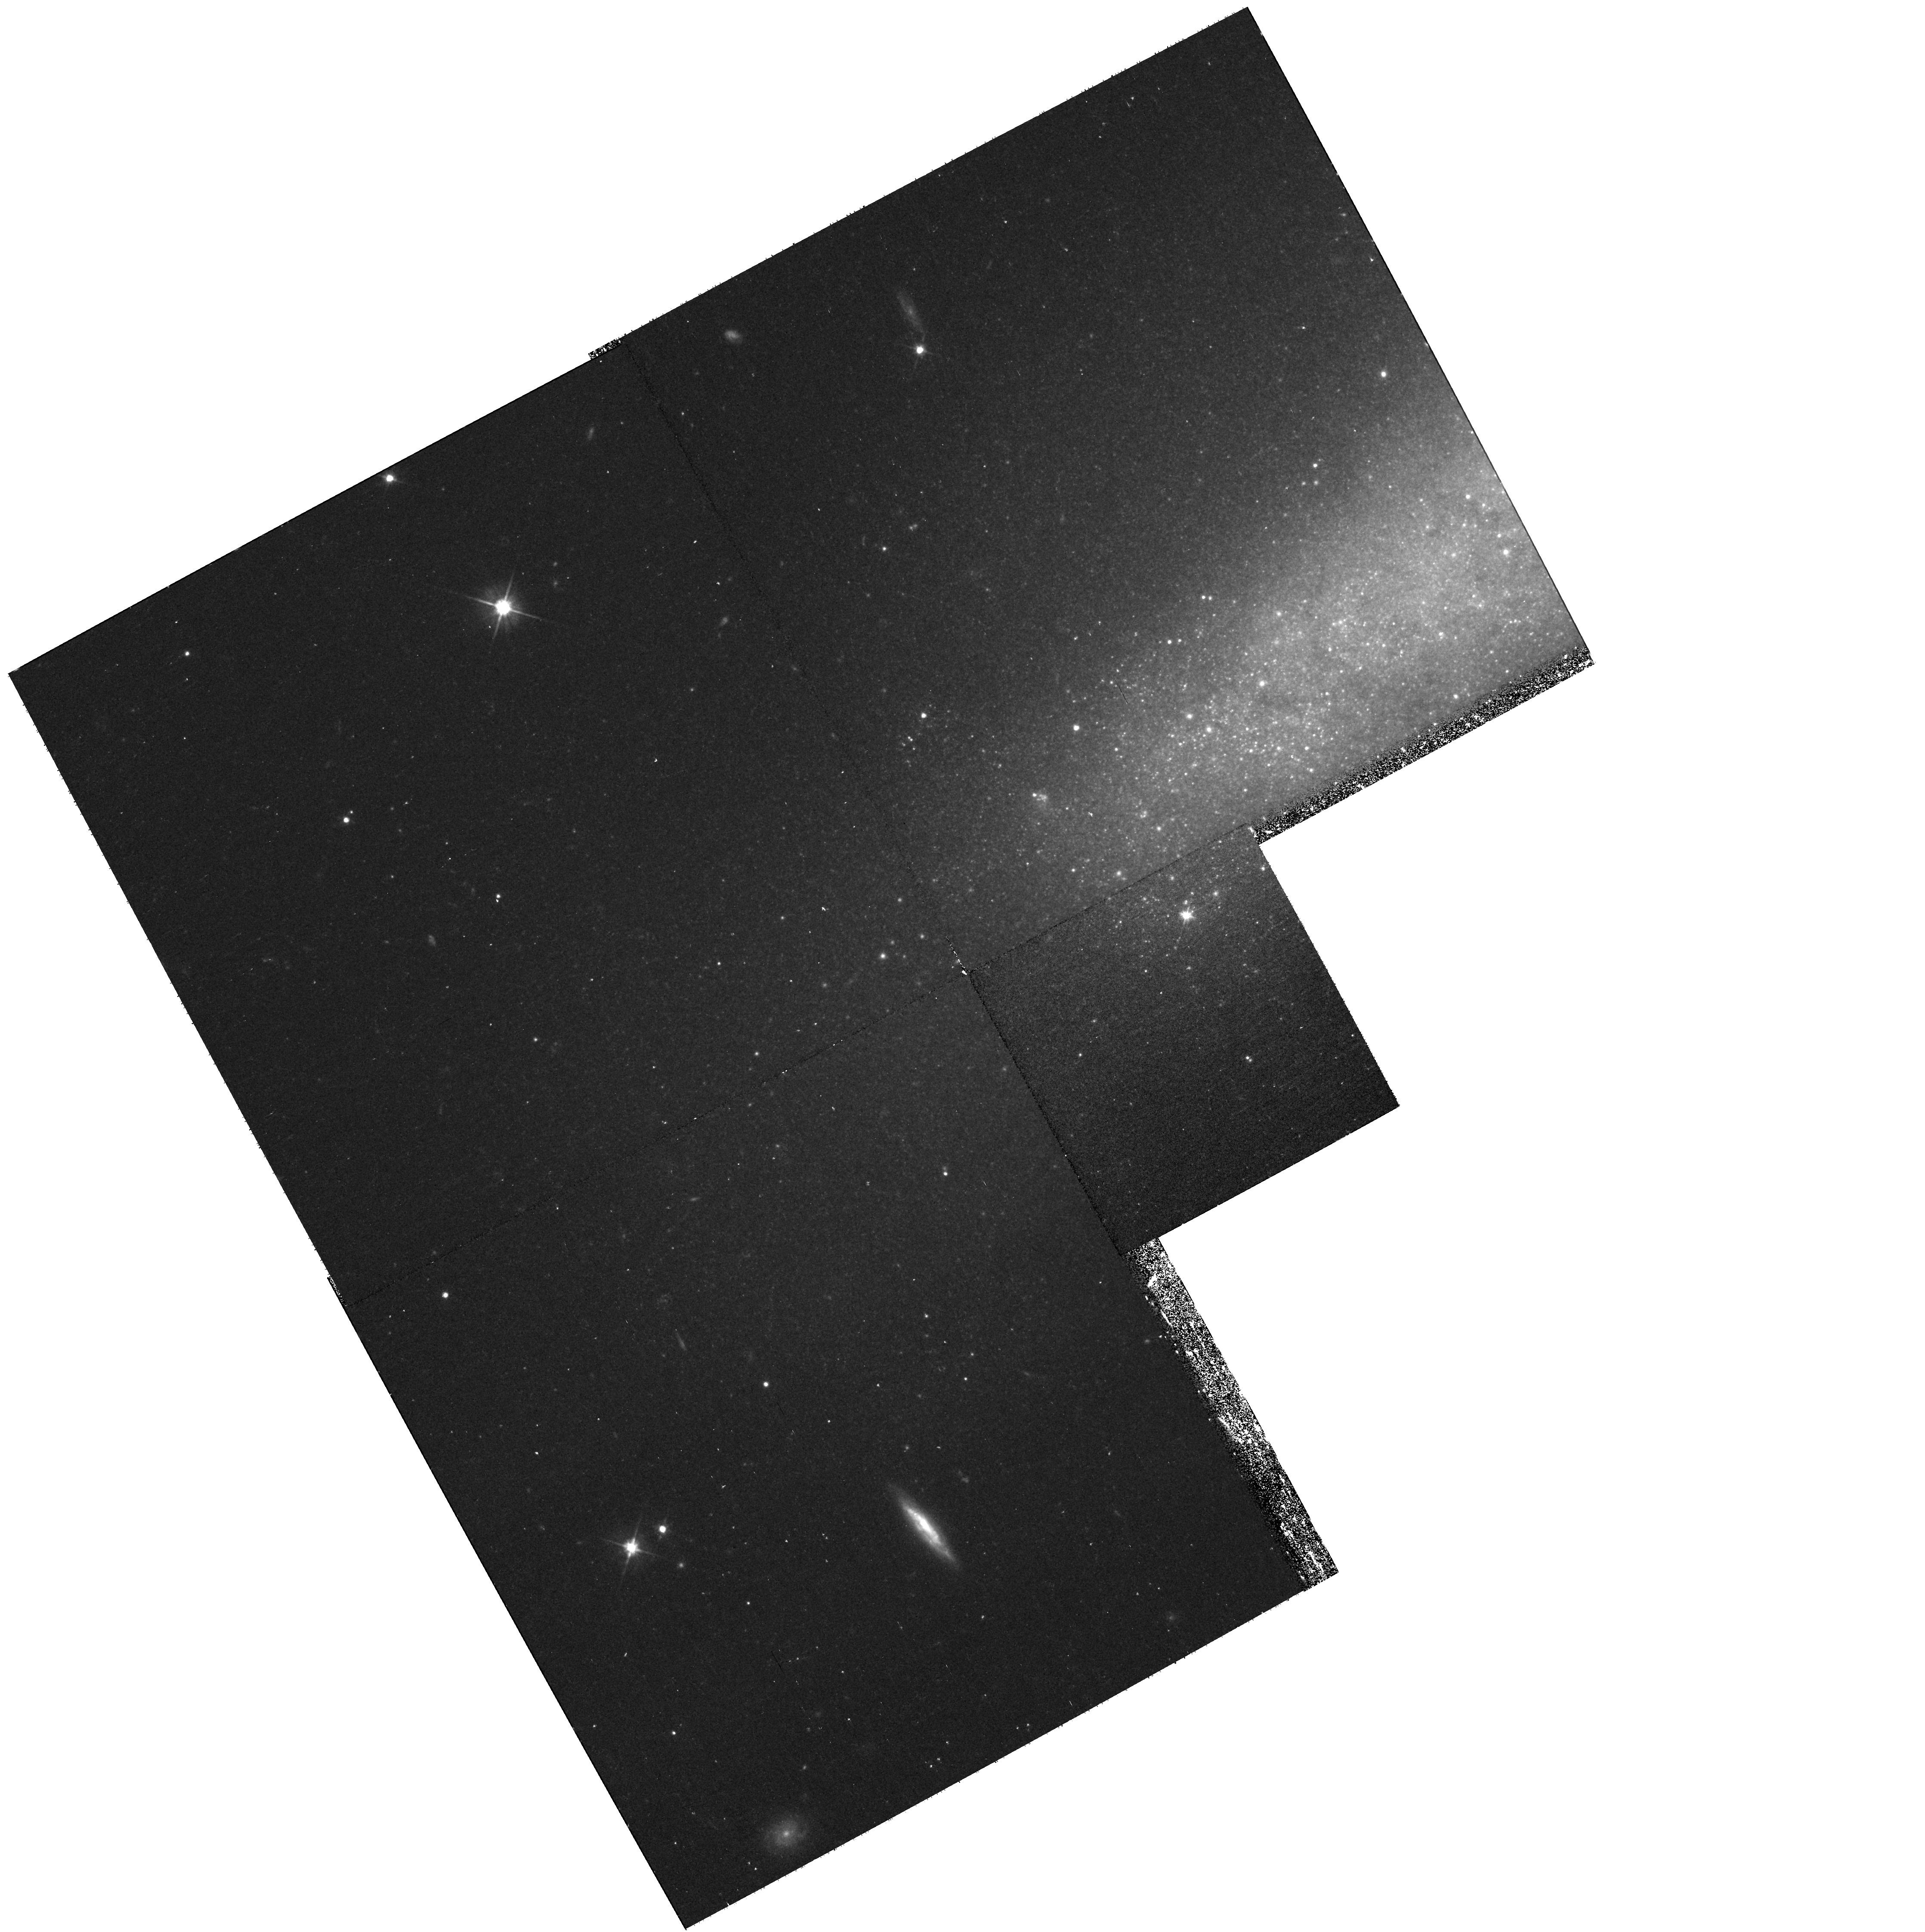
Target: NGC7090-HALO-2
Instrument: WFPC2/PC
Filter: F606W
Exposure: 33 min
Observation ID: hst_10889_6d_wfpc2_pc_f606w_u9on6d

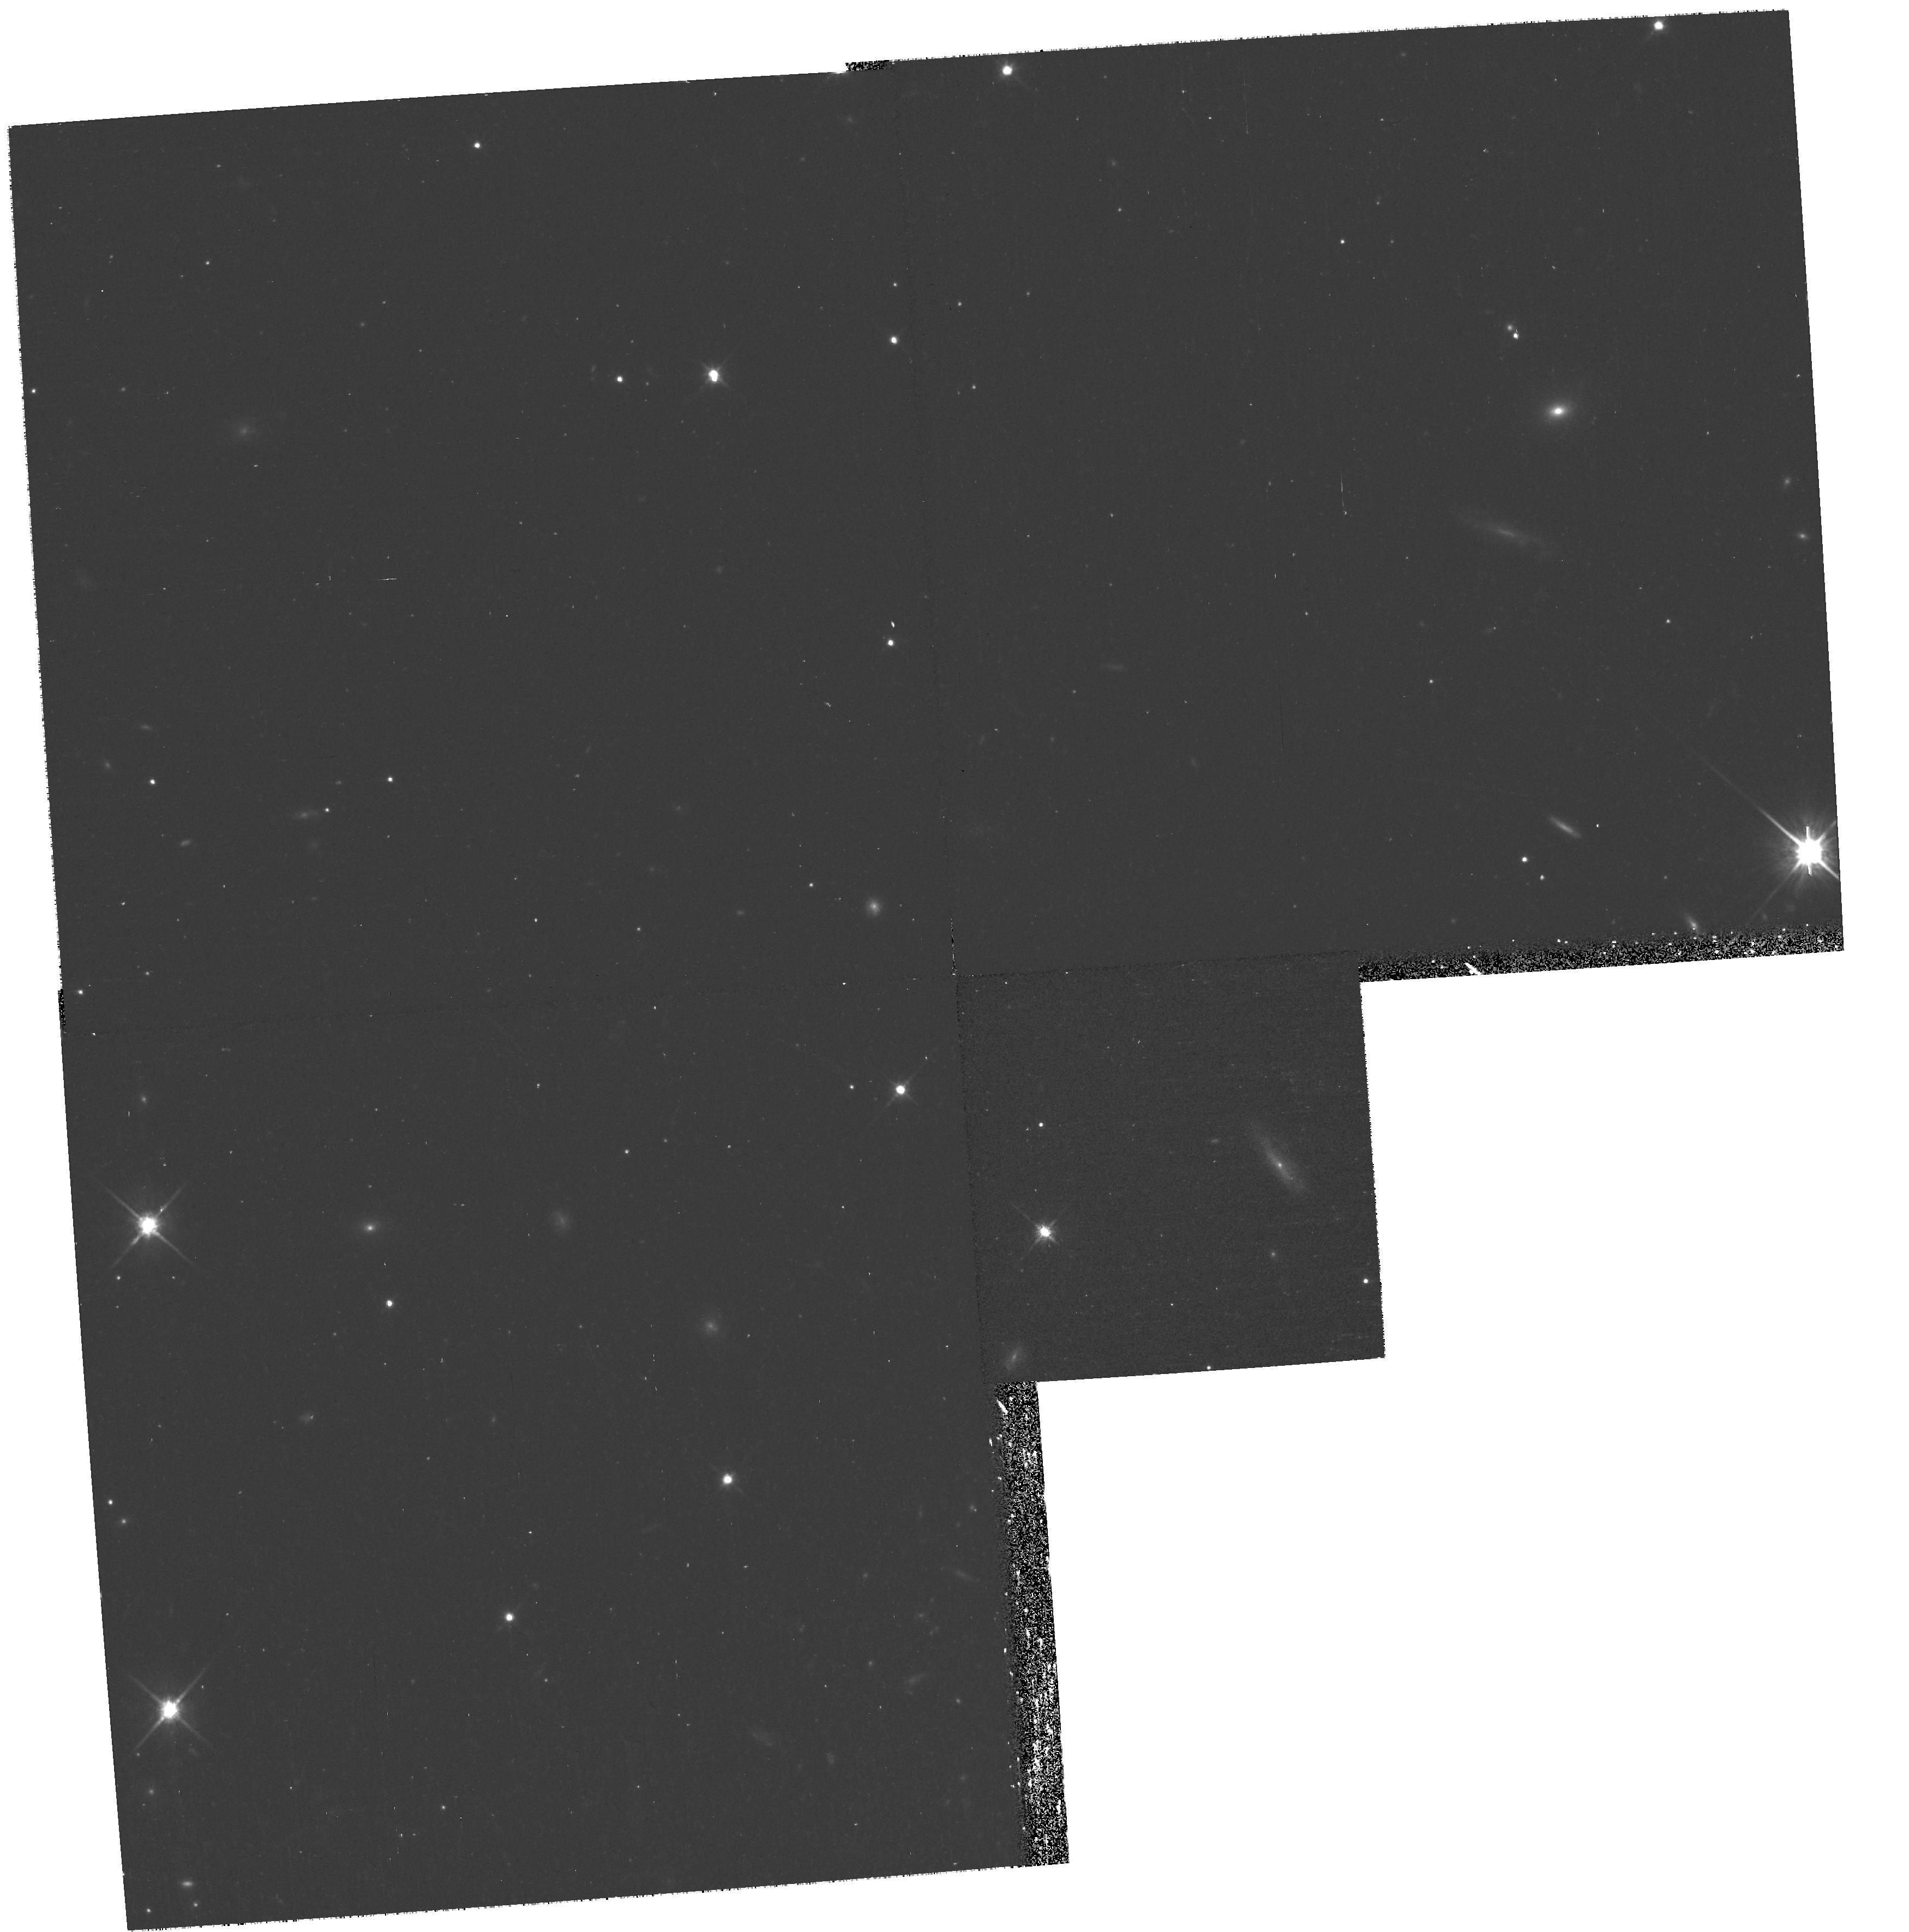
Target: NGC0891-HALO-3
Instrument: WFPC2/PC
Filter: F814W
Exposure: 35 min
Observation ID: hst_10889_23_wfpc2_pc_f814w_u9on23

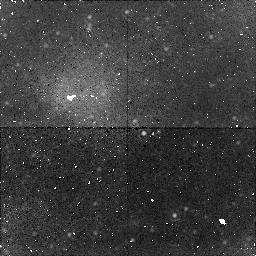
Target: field at RA 190.458°, Dec 32.550°
Instrument: NICMOS/NIC1
Filter: F160W
Exposure: 38 min
Observation ID: n9on4a020

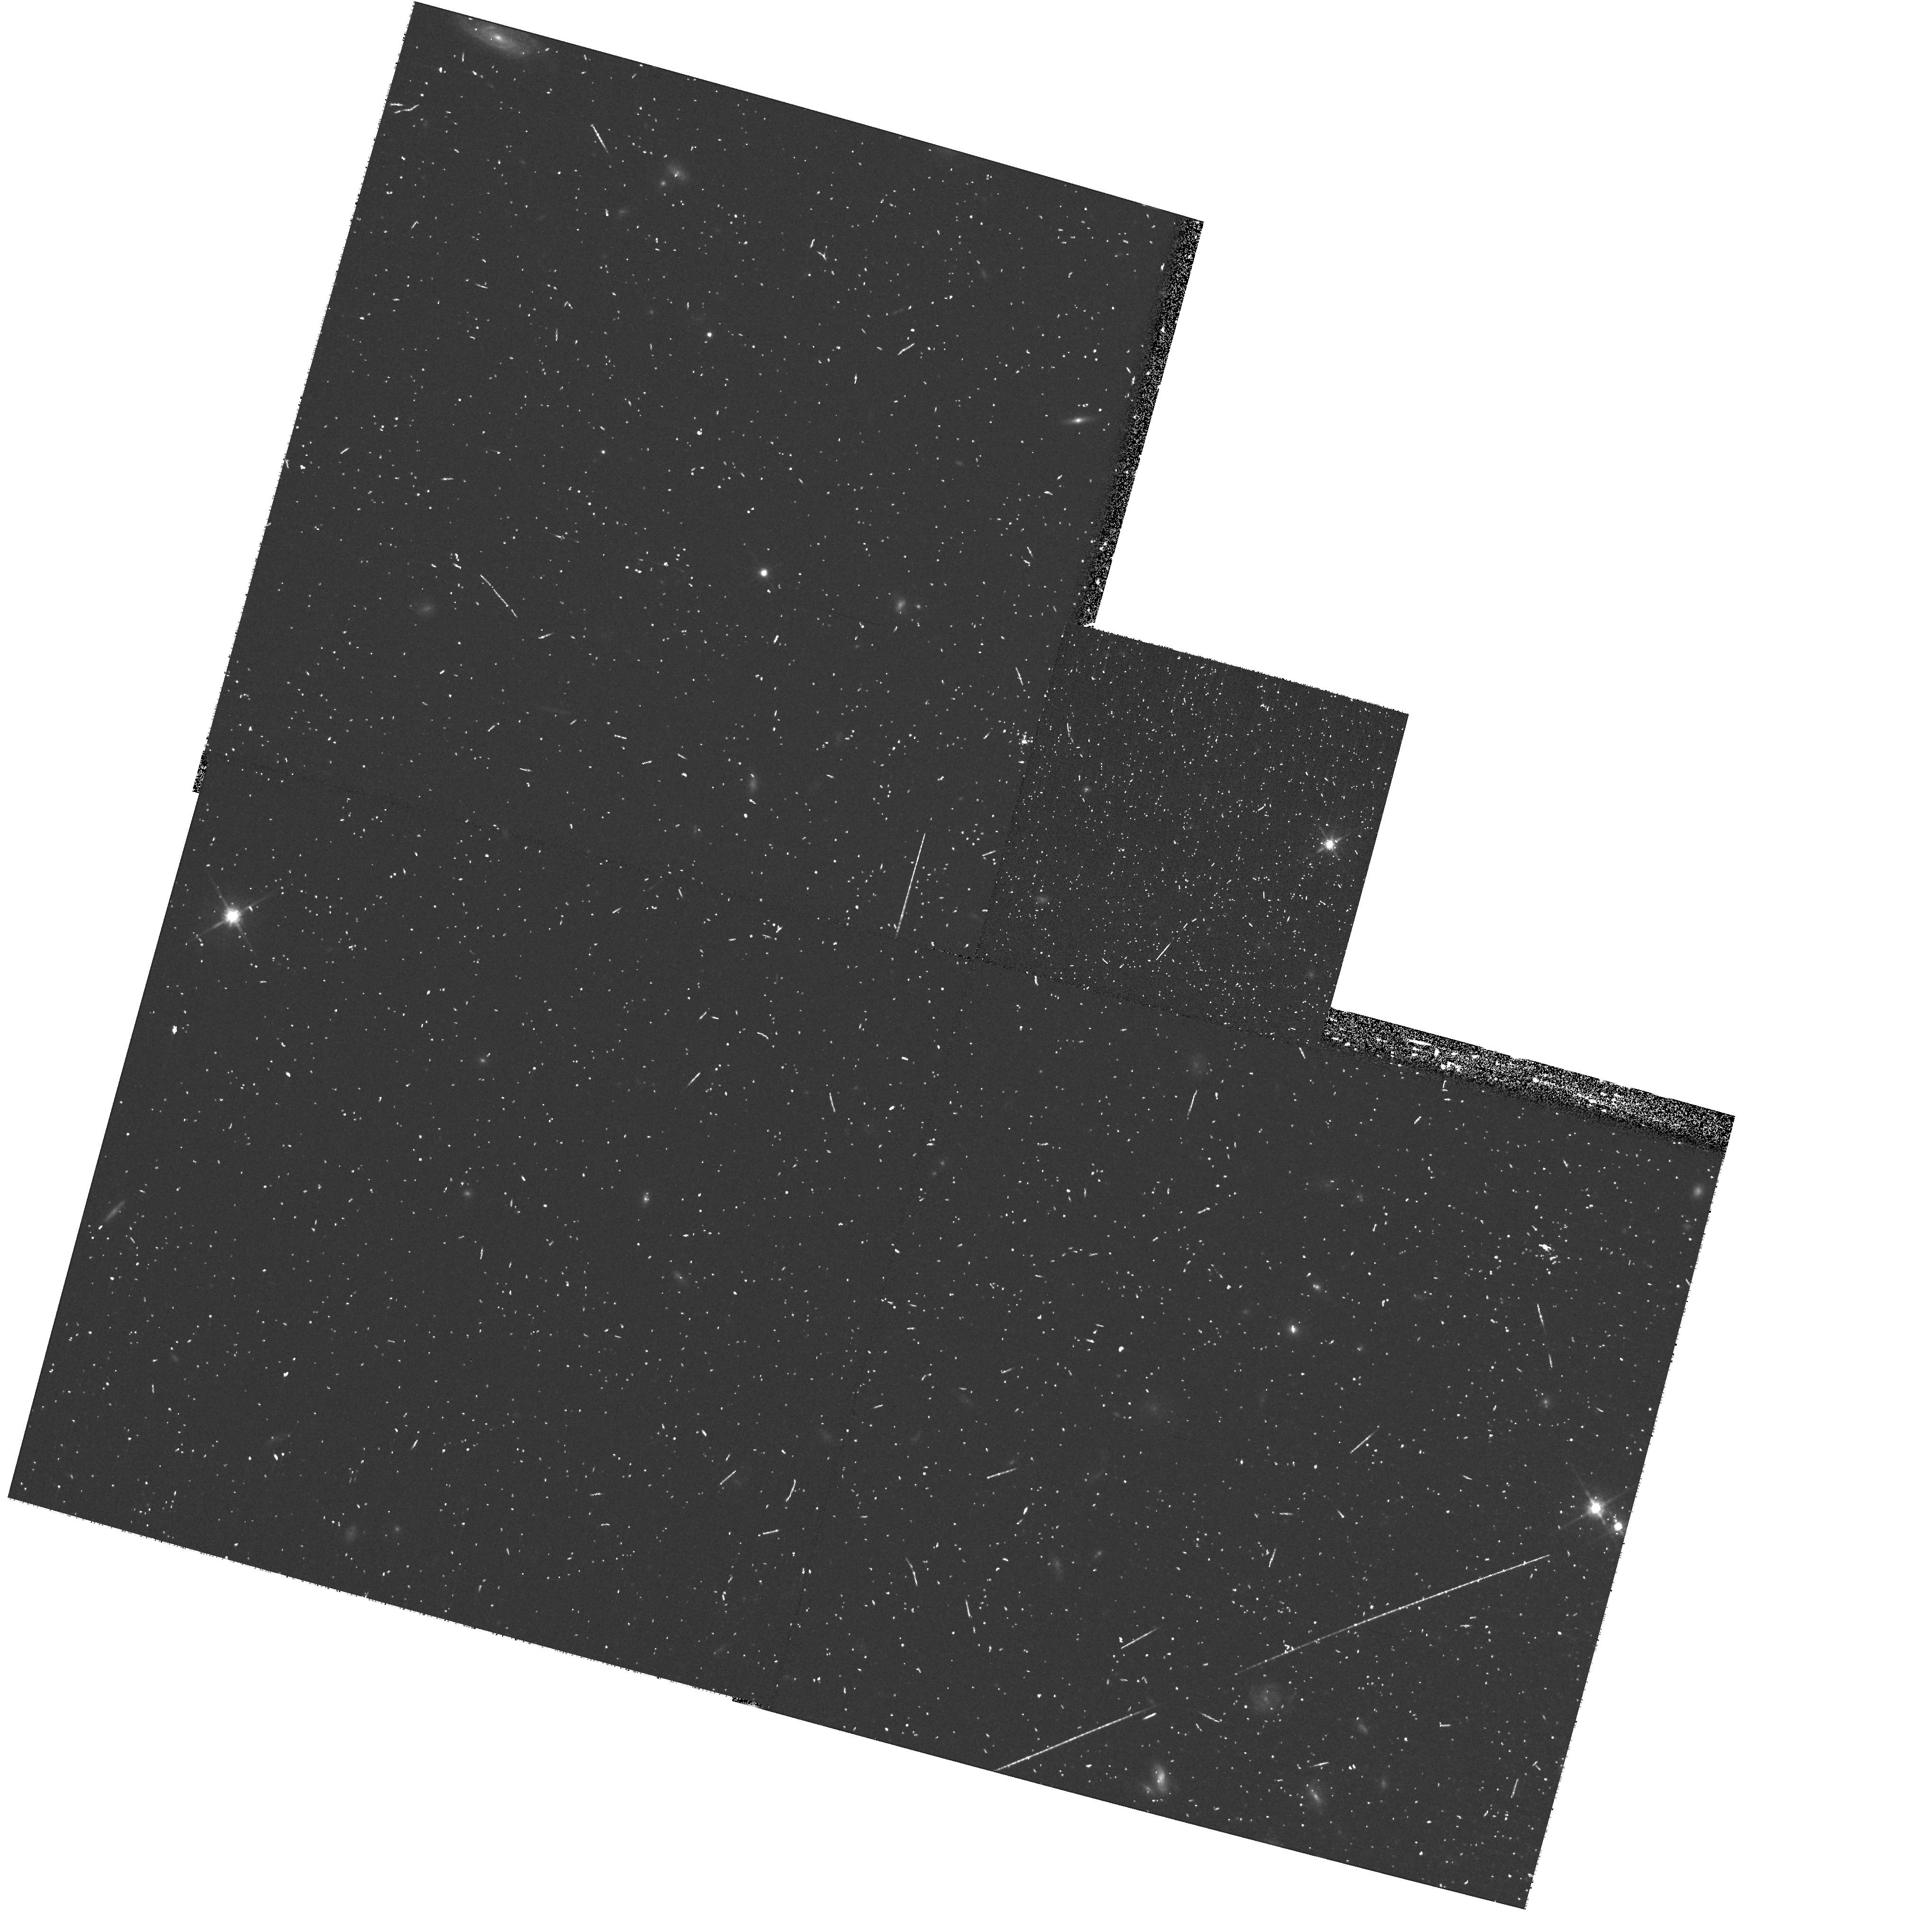
Target: NGC4631-HALO-2
Instrument: WFPC2/PC
Filter: F814W
Exposure: 17 min
Observation ID: hst_10889_4f_wfpc2_pc_f814w_u9on4f

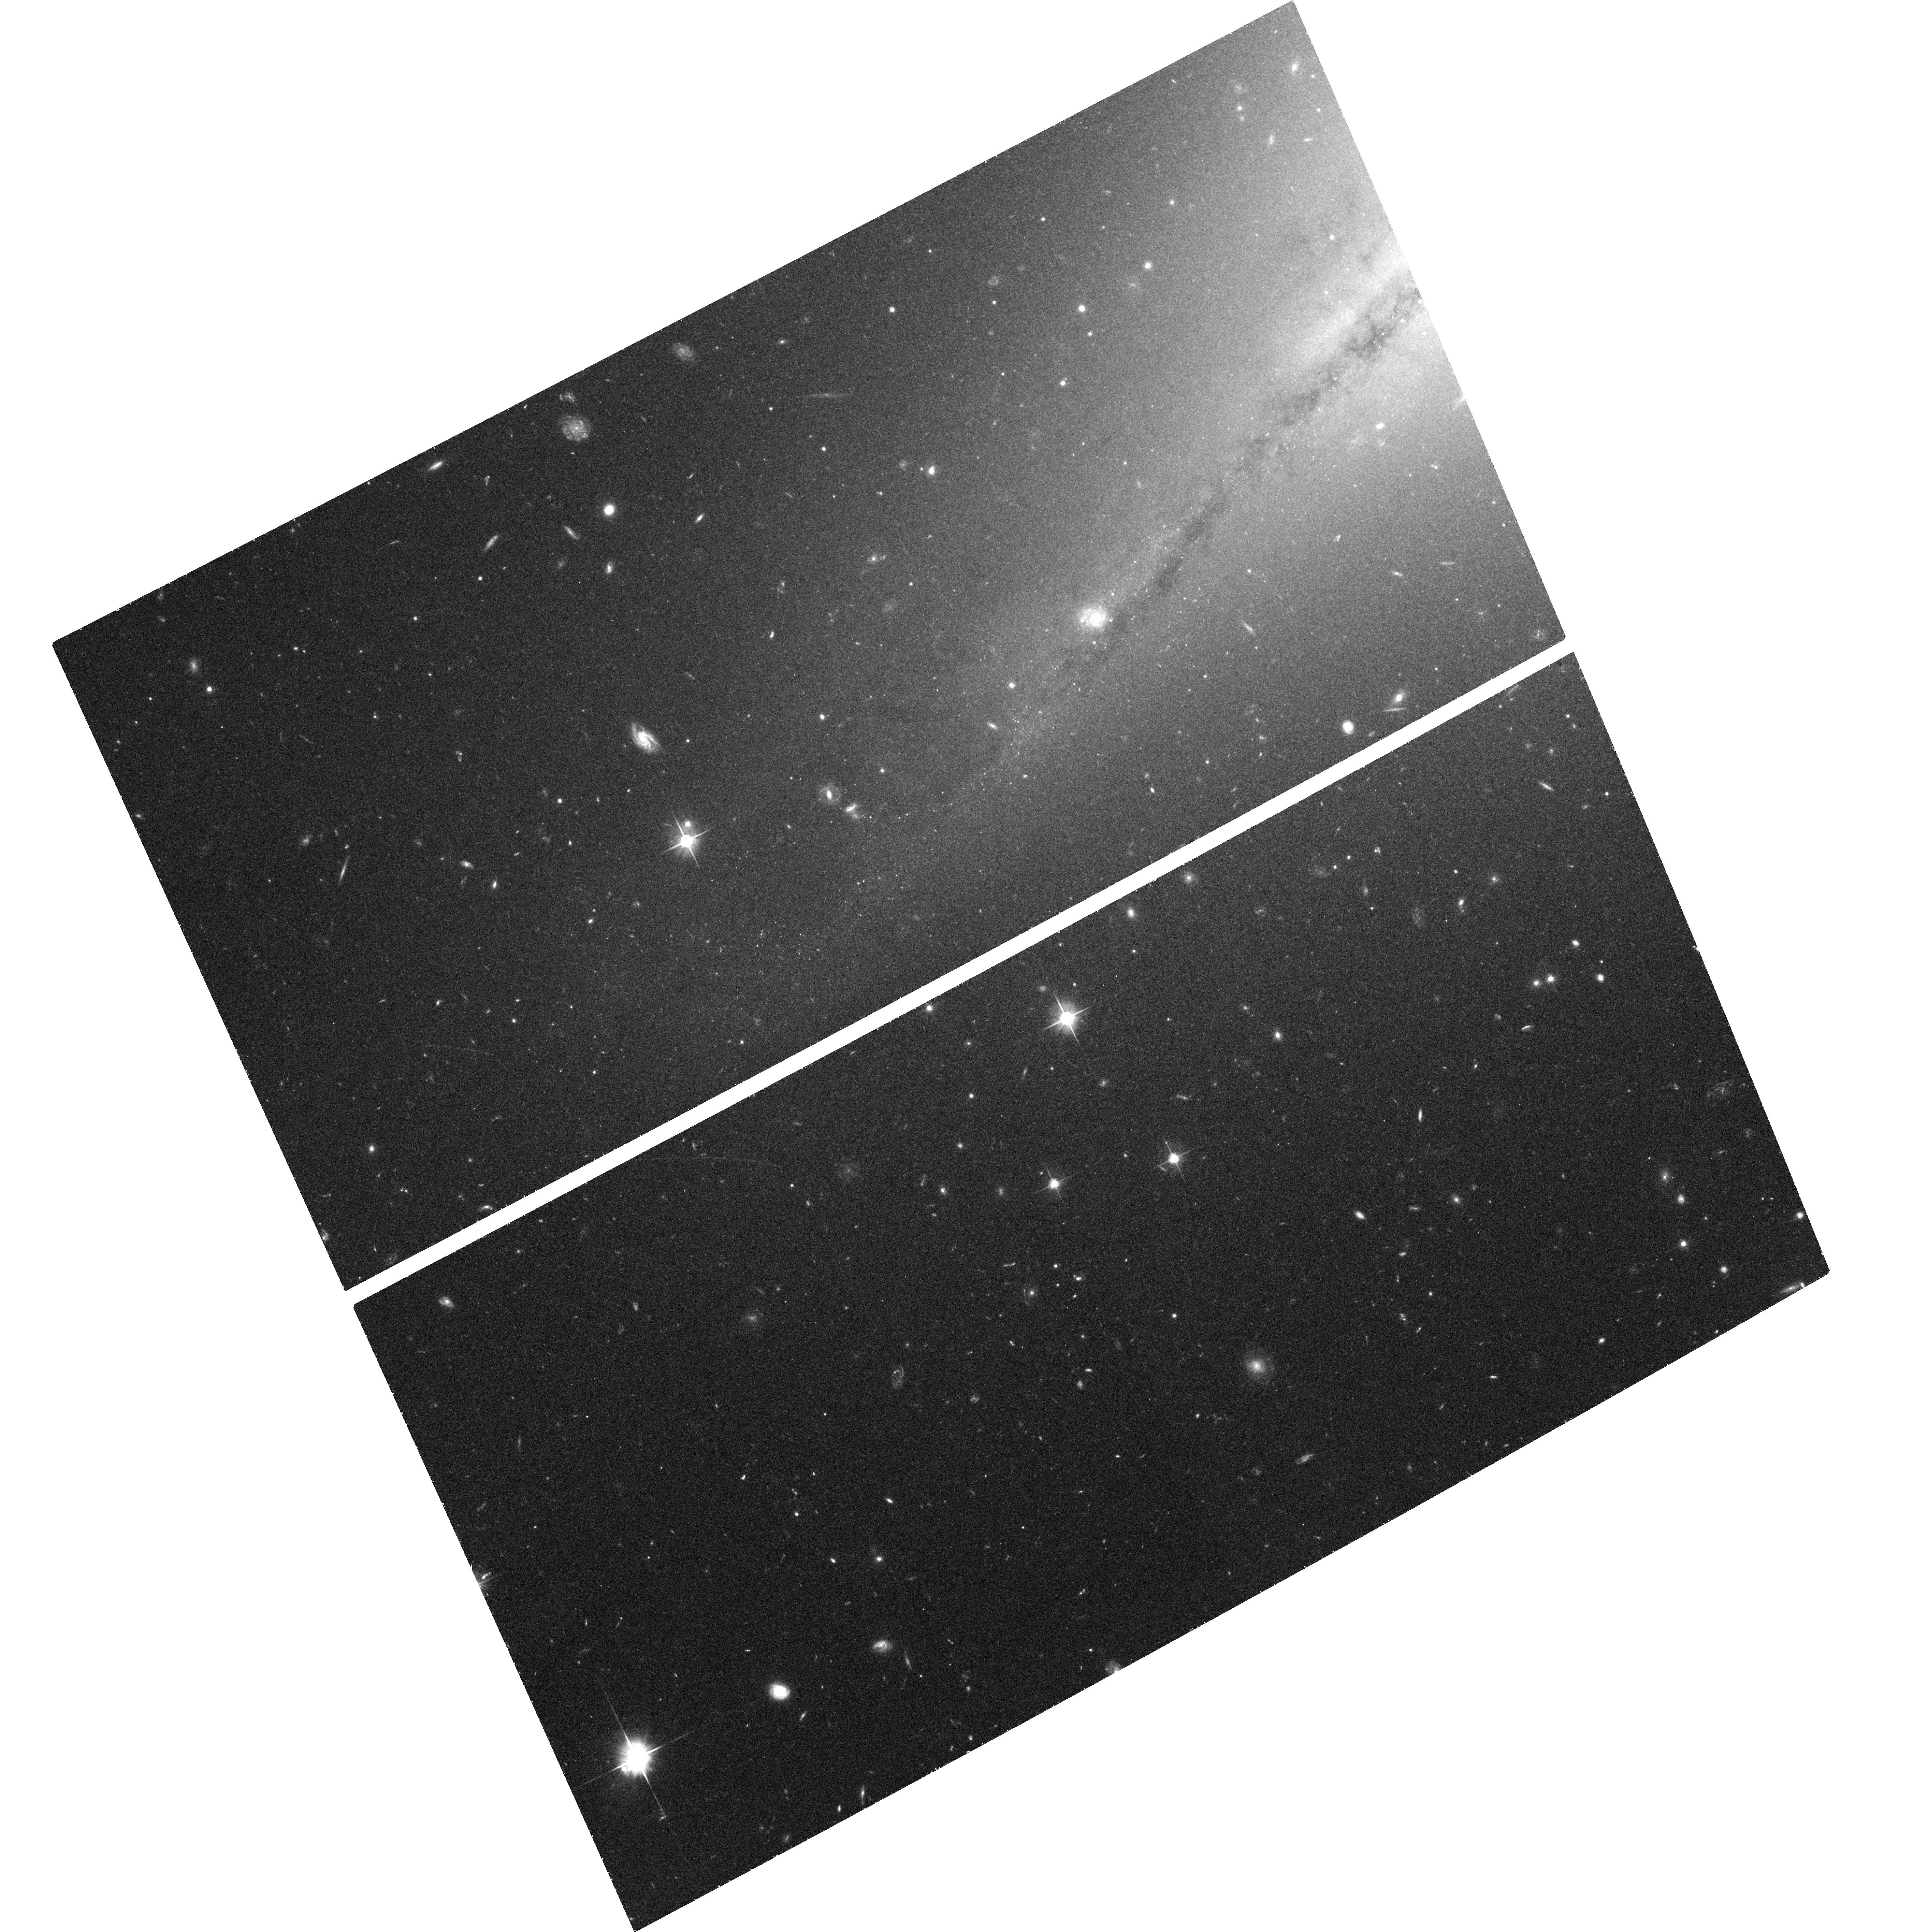
Target: NGC7814-HALO-2
Instrument: ACS/WFC
Filter: F606W
Exposure: 52 min
Observation ID: hst_10889_7b_acs_wfc_f606w_j9on7b

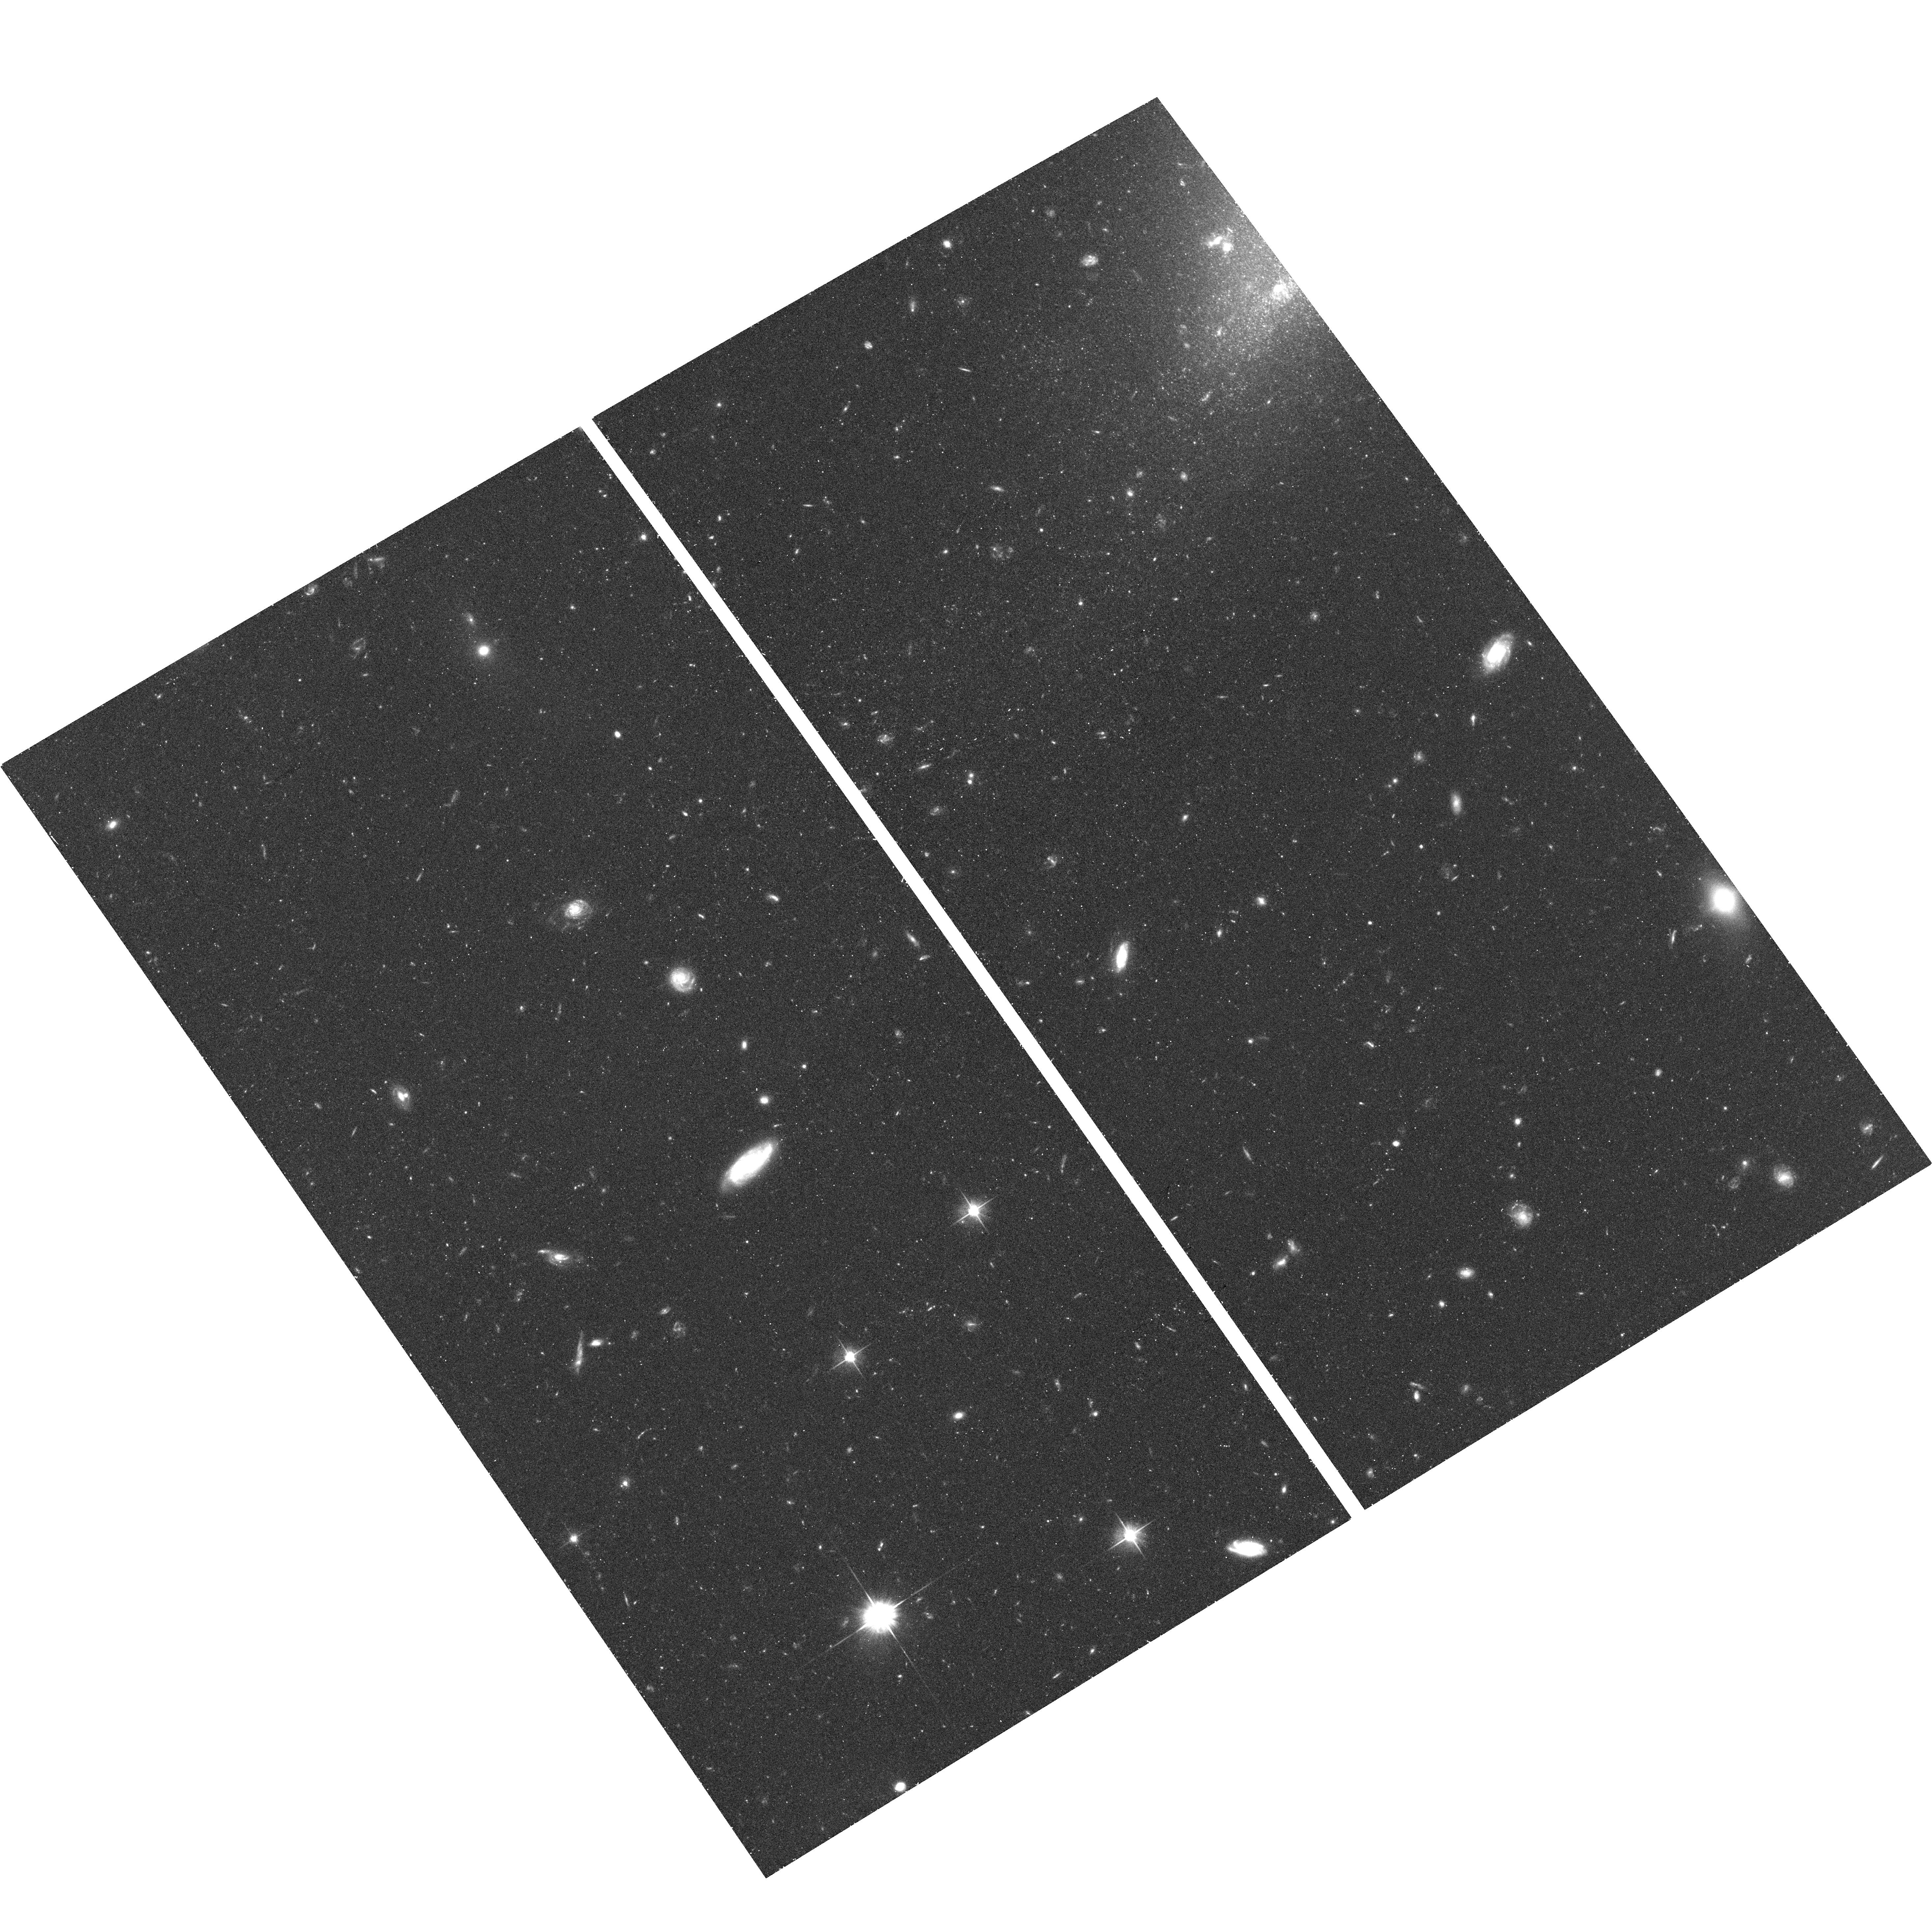
Target: NGC5907-HALO-2
Instrument: ACS/WFC
Filter: F606W
Exposure: 31 min
Observation ID: hst_10889_52_acs_wfc_f606w_j9on52

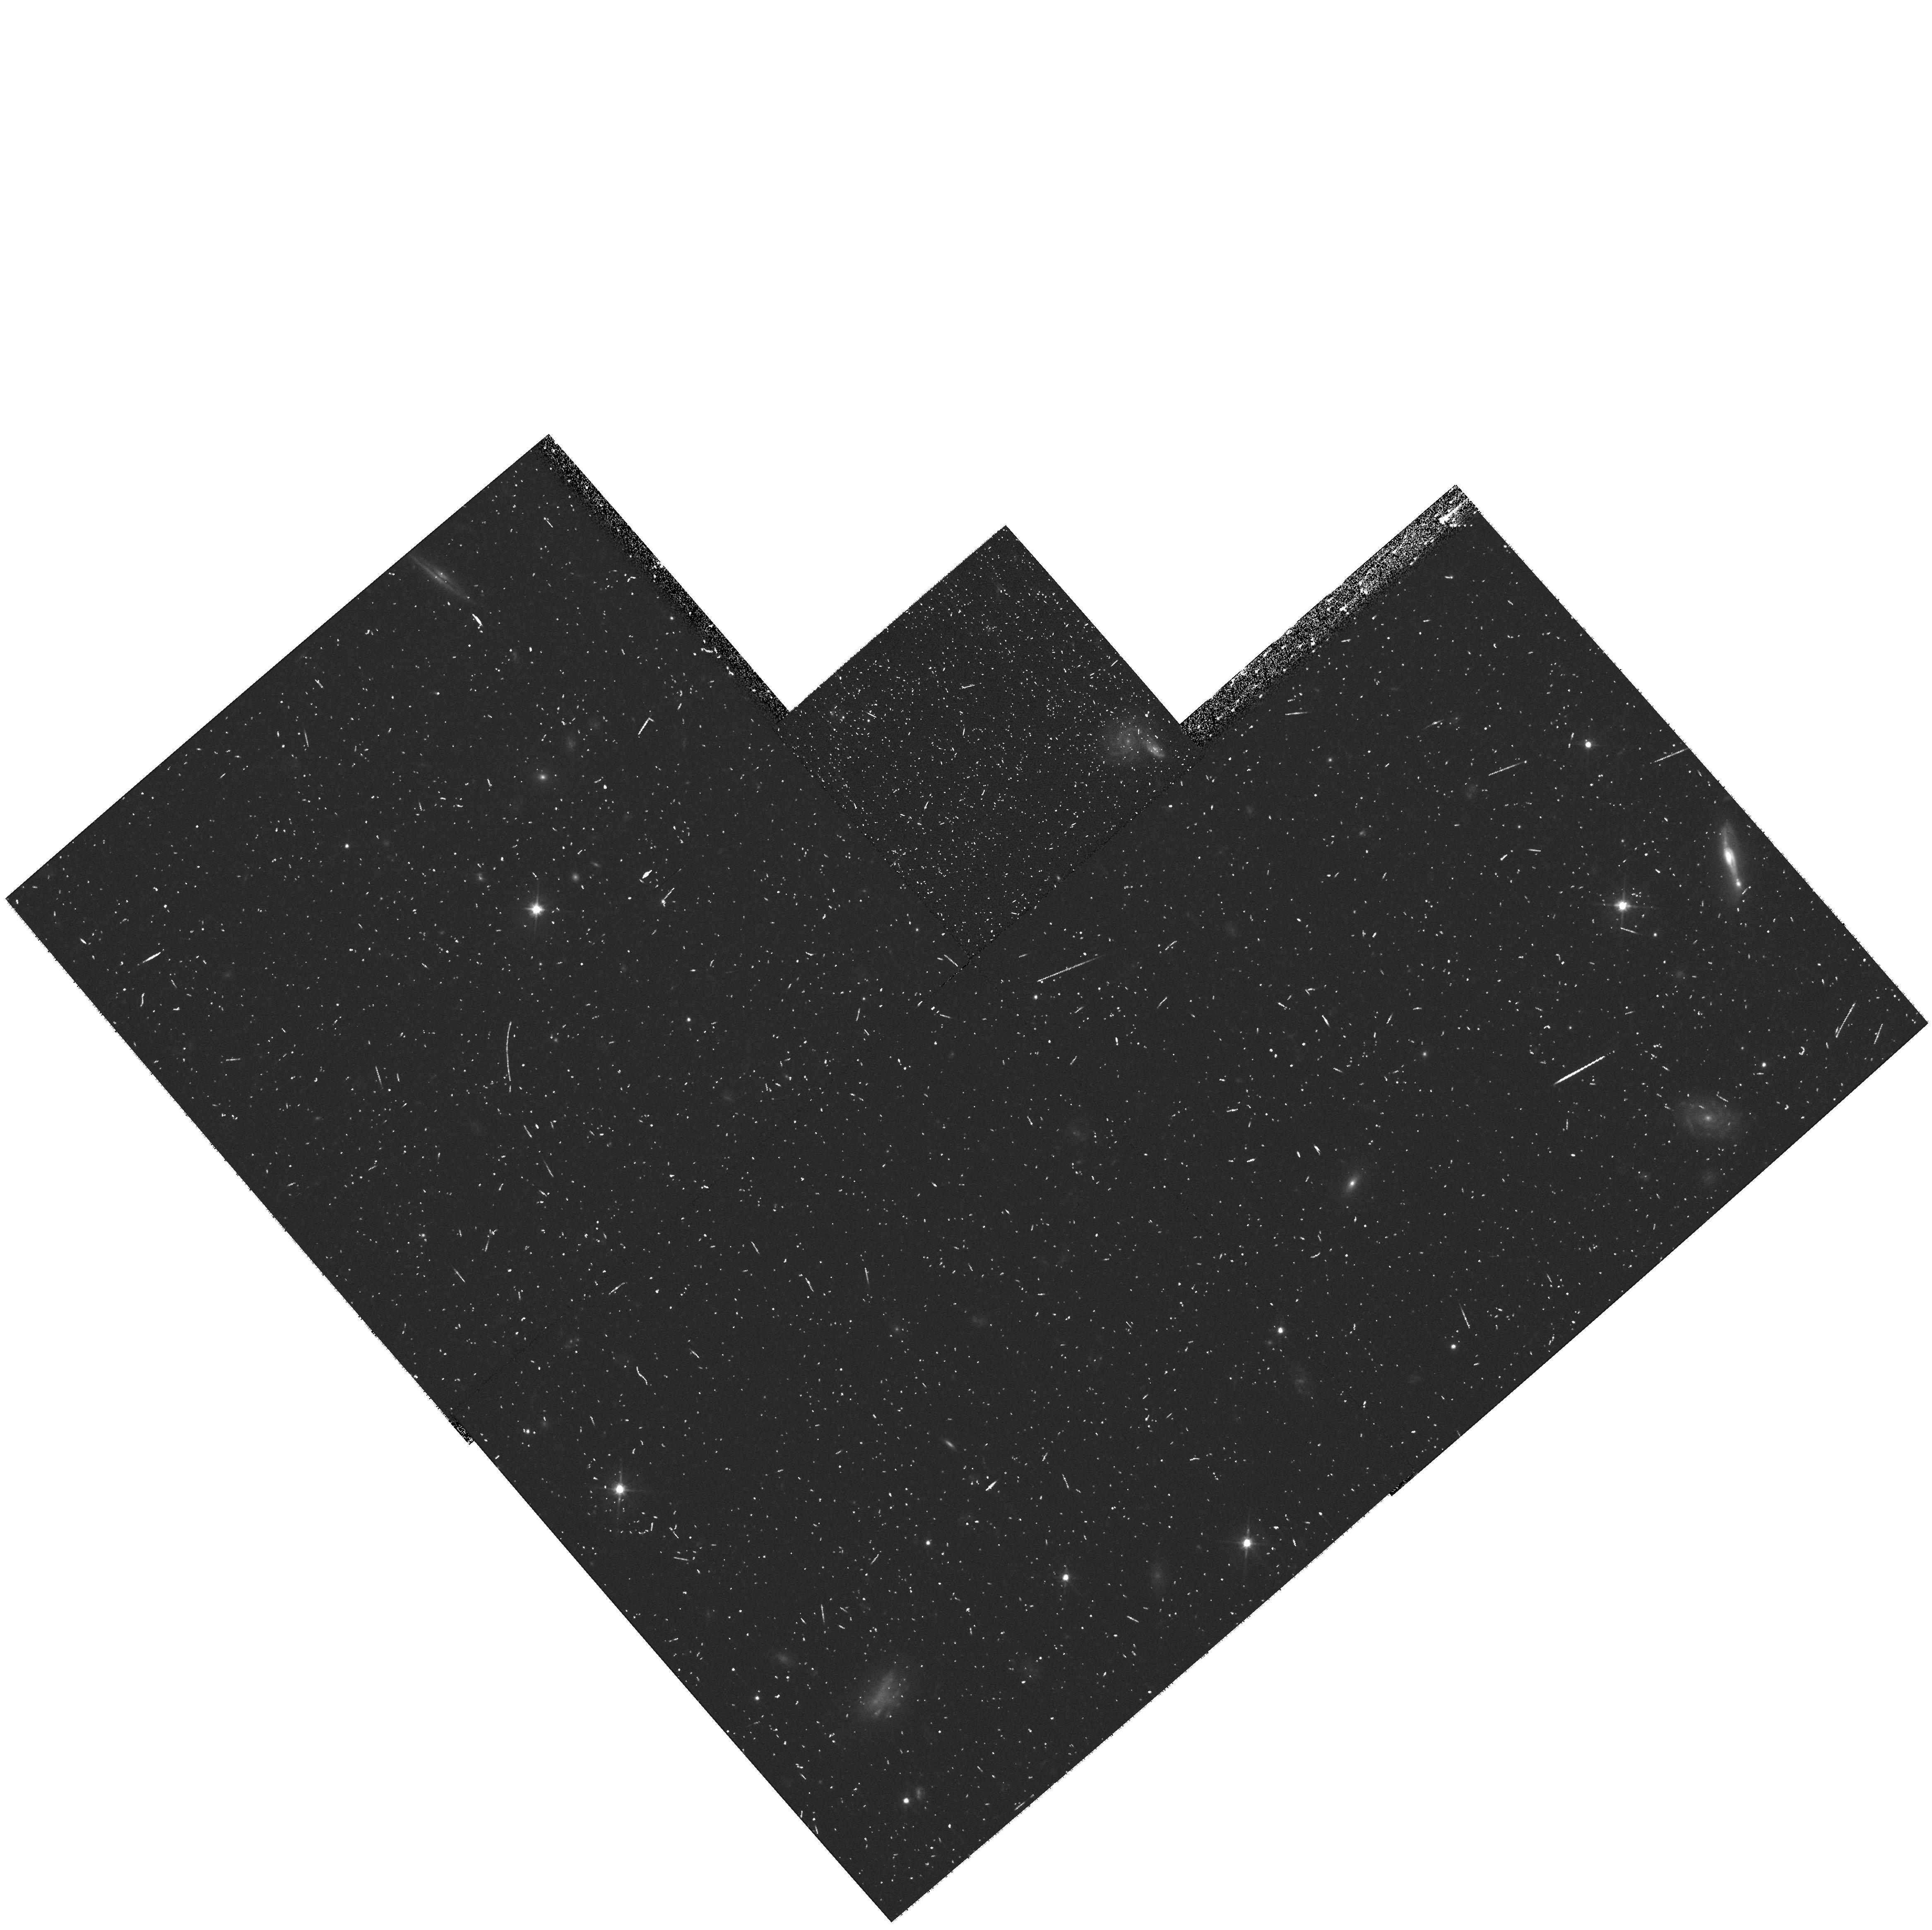
Target: IC5052-HALO-2
Instrument: WFPC2/PC
Filter: F606W
Exposure: 20 min
Observation ID: hst_10889_1b_wfpc2_pc_f606w_u9on1b

The Nature of the Halos and Thick Disks of Spiral Galaxies (PI: de Jong, Roelof S.)

We propose to resolve the extra-planar stellar populations of the thick disks and halos of seven nearby, massive, edge-on galaxies using ACS, NICMOS, and WFPC2 in parallel. These observations will provide accurate star counts and color-magnitude diagrams 1.5 magnitudes below the tip of the Red Giant Branch sampled along the two principal axes and one intermediate axis of each galaxy. We will measure the metallicity distribution functions and stellar density profiles from star counts down to very low average surface brightnesses, equivalent to ~32 V-mag per square arcsec. These observations will provide the definitive HST study of extra-planar stellar populations of spiral galaxies. Our targets cover a range in galaxy mass, luminosity, and morphology and as function of these galaxy properties we will provide:- The first systematic study of the radial and isophotal shapes of the diffuse stellar halos of spiral galaxies- The most detailed comparative study to date of thick disk morphologies and stellar populations- A comprehensive analysis of halo and thick disk metallicity distributions as a function of galaxy type and position within the galaxy.- A sensitive search for tidal streams- The first opportunity to directly relate globular cluster systems to their field stellar population We will use these fossil records of the galaxy assembly process preserved in the old stellar populations to test halo and thick disk formation models within the hierarchical galaxy formation scheme. We will test LambdaCDM predictions on sub-galactic scales, where it is difficult to test using CMB and galaxy redshift surveys, and where it faces its most serious difficulties.